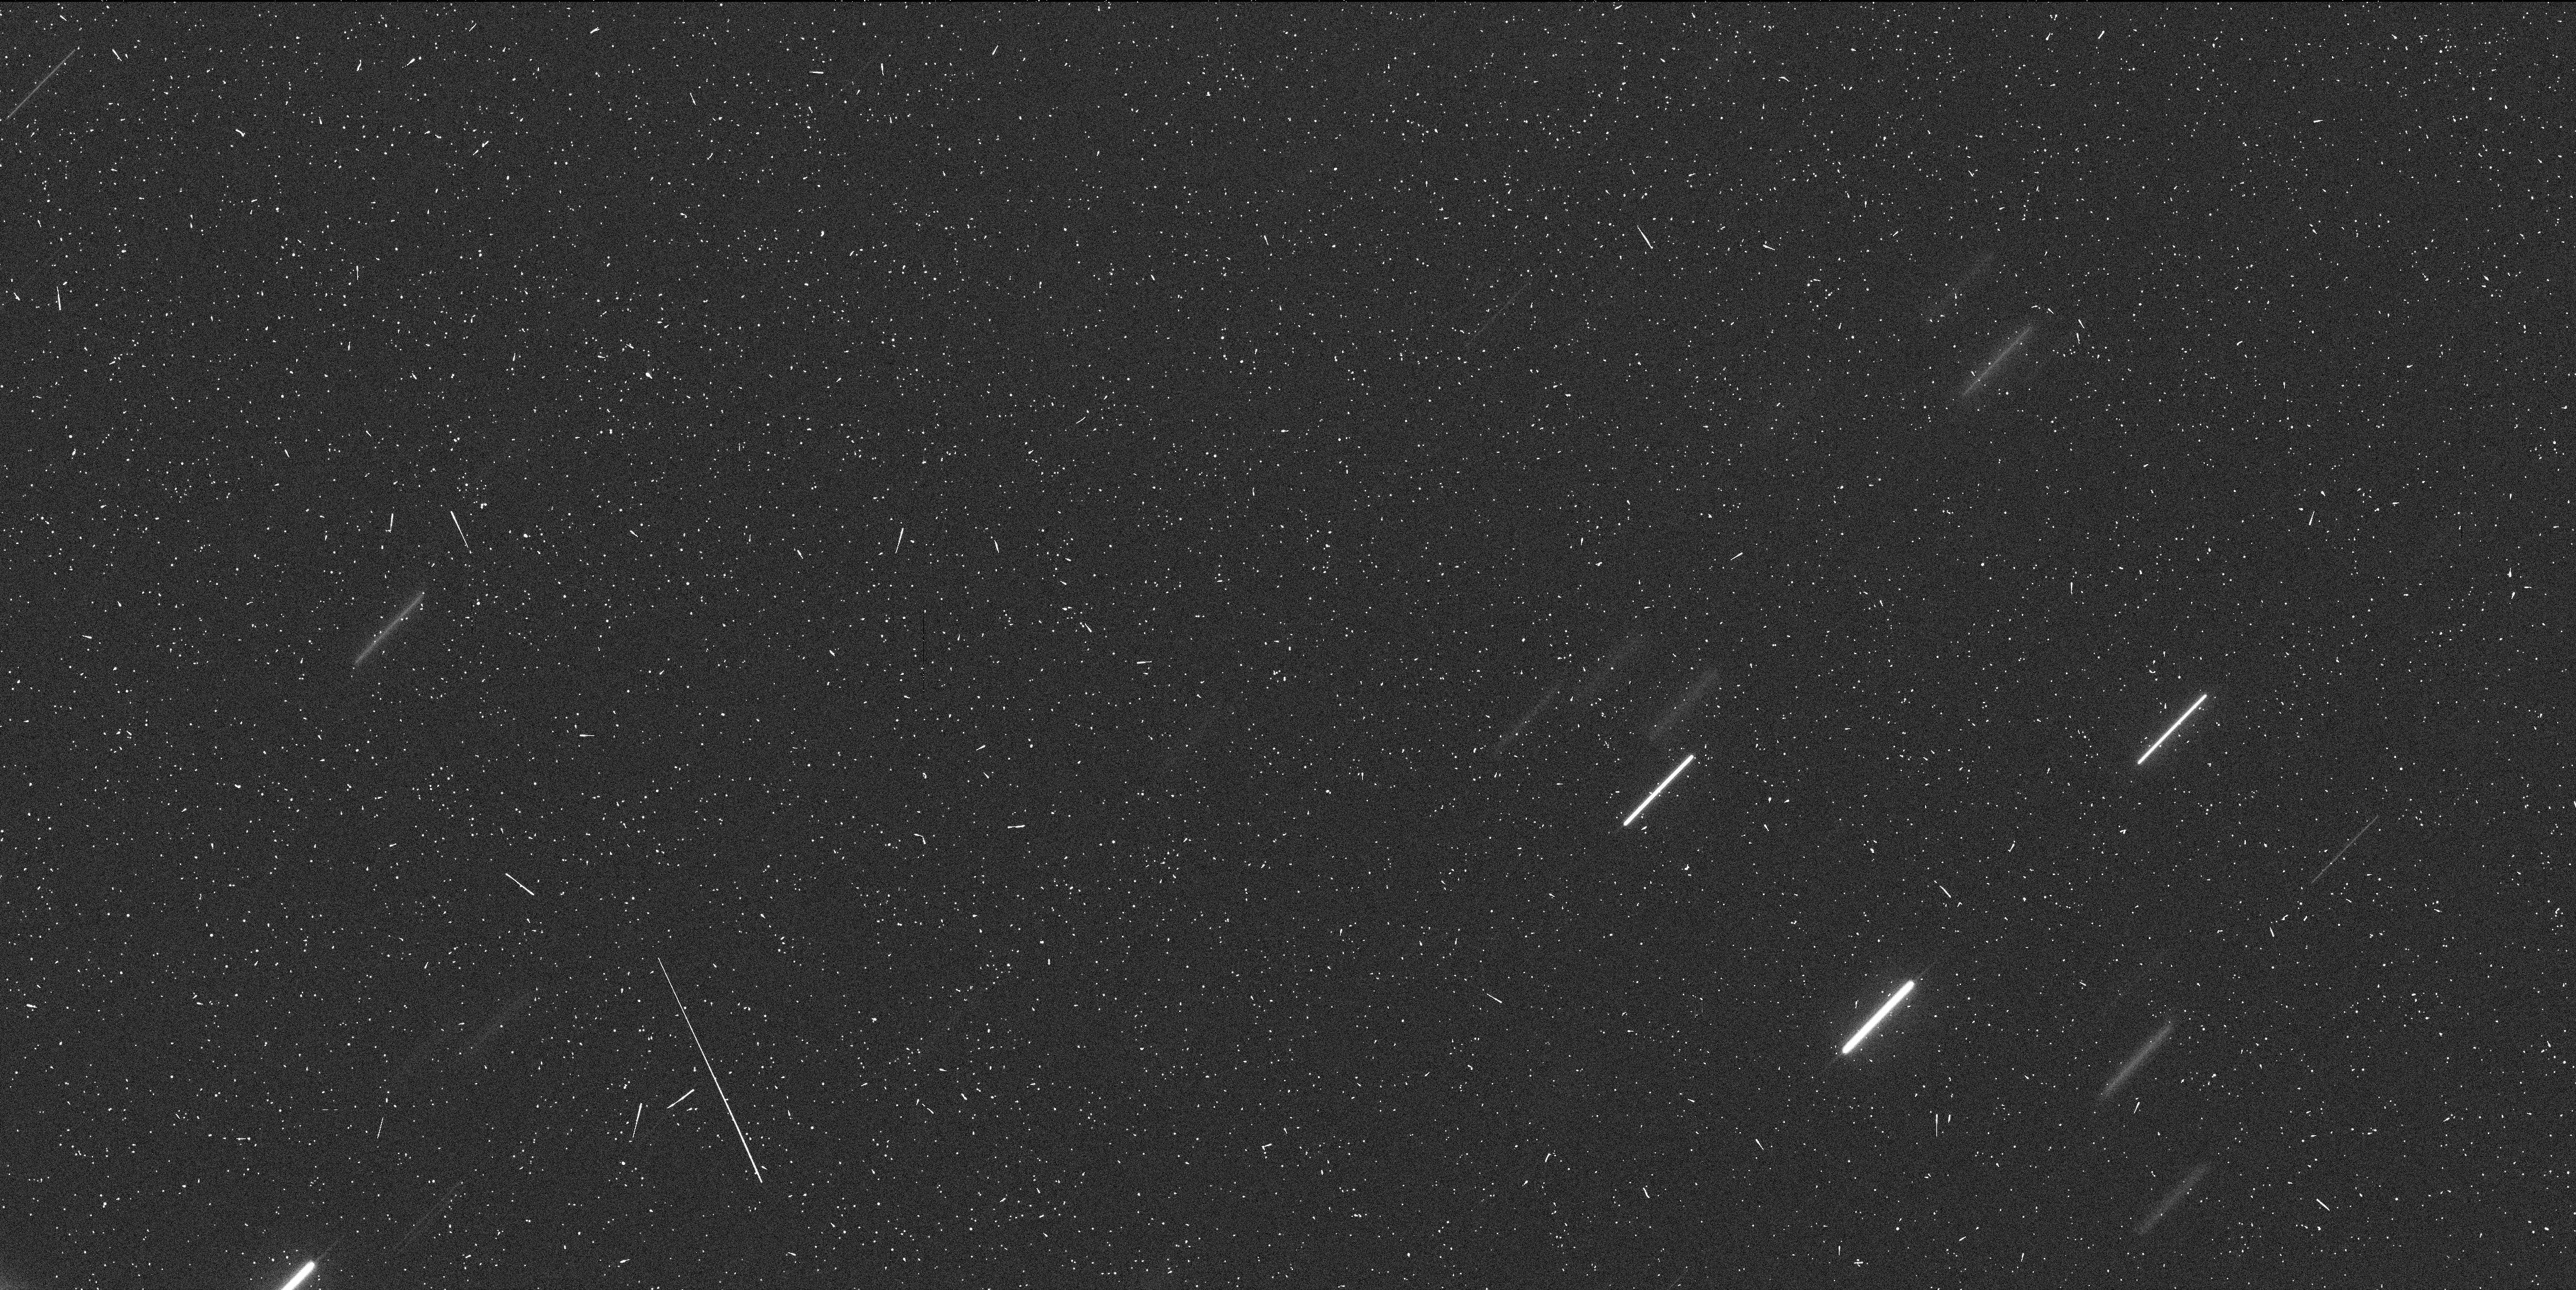
Target: P2010-A2-3. Instrument: WFC3/UVIS. Filter: F606W. Exposure: 7 min. Observation ID: ibe406drq

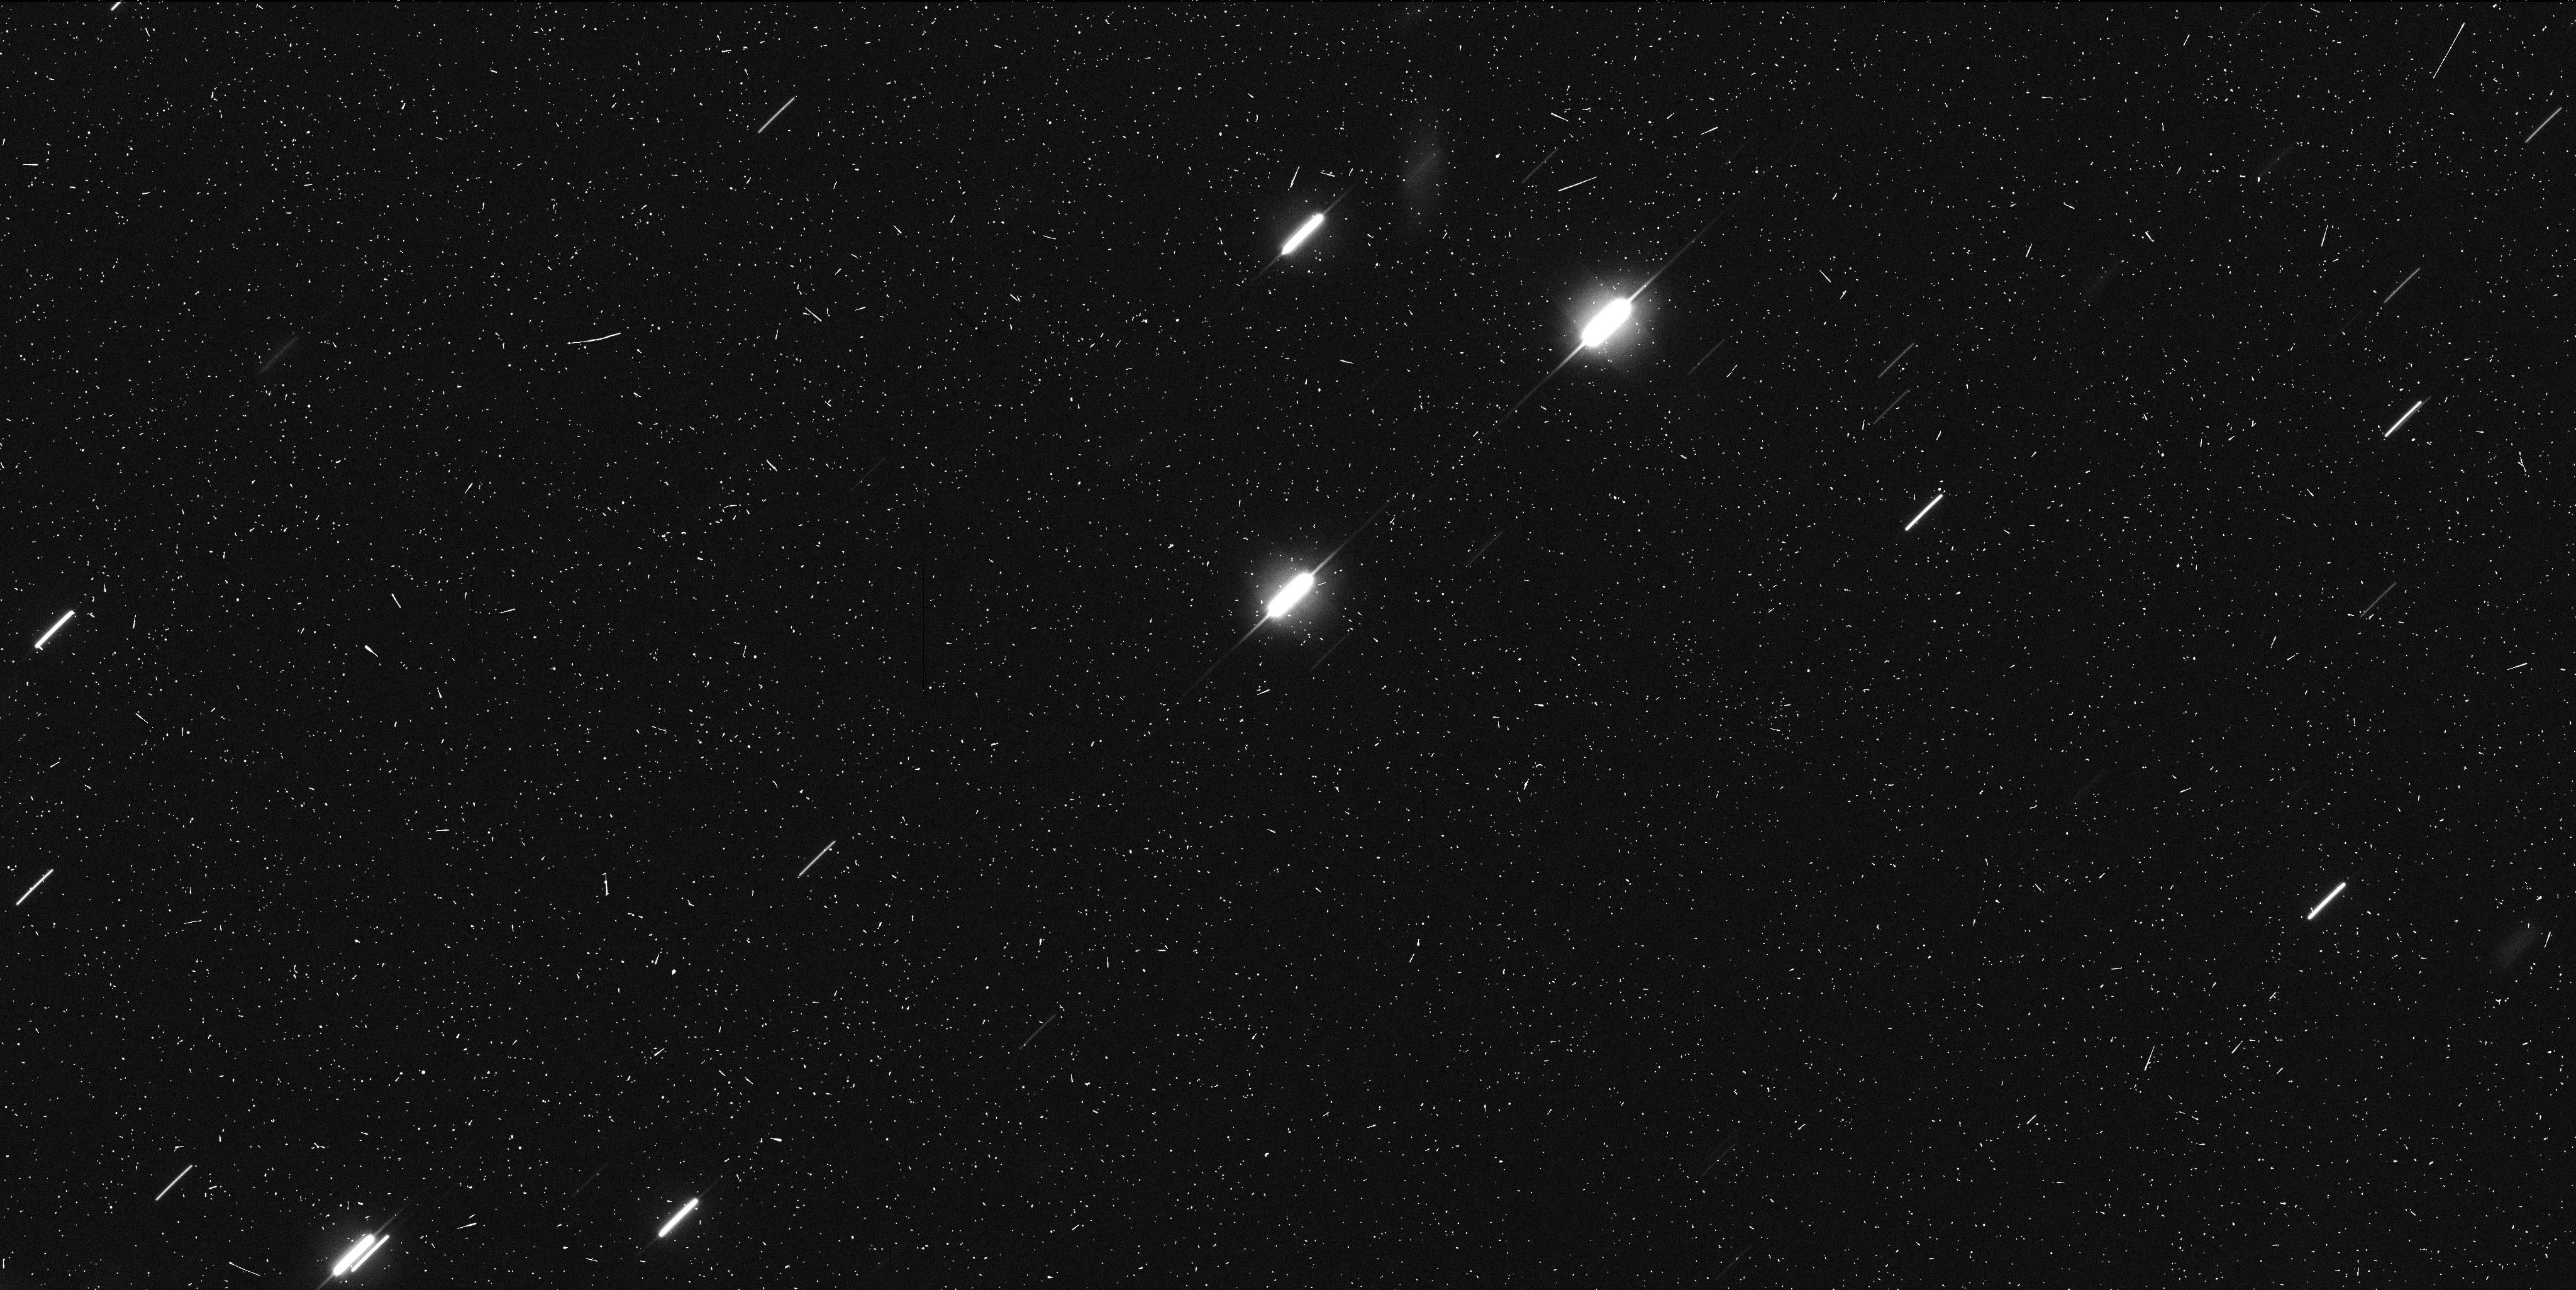
Target: P2010-A2-2. Instrument: WFC3/UVIS. Filter: F606W. Exposure: 7 min. Observation ID: ibe403xtq

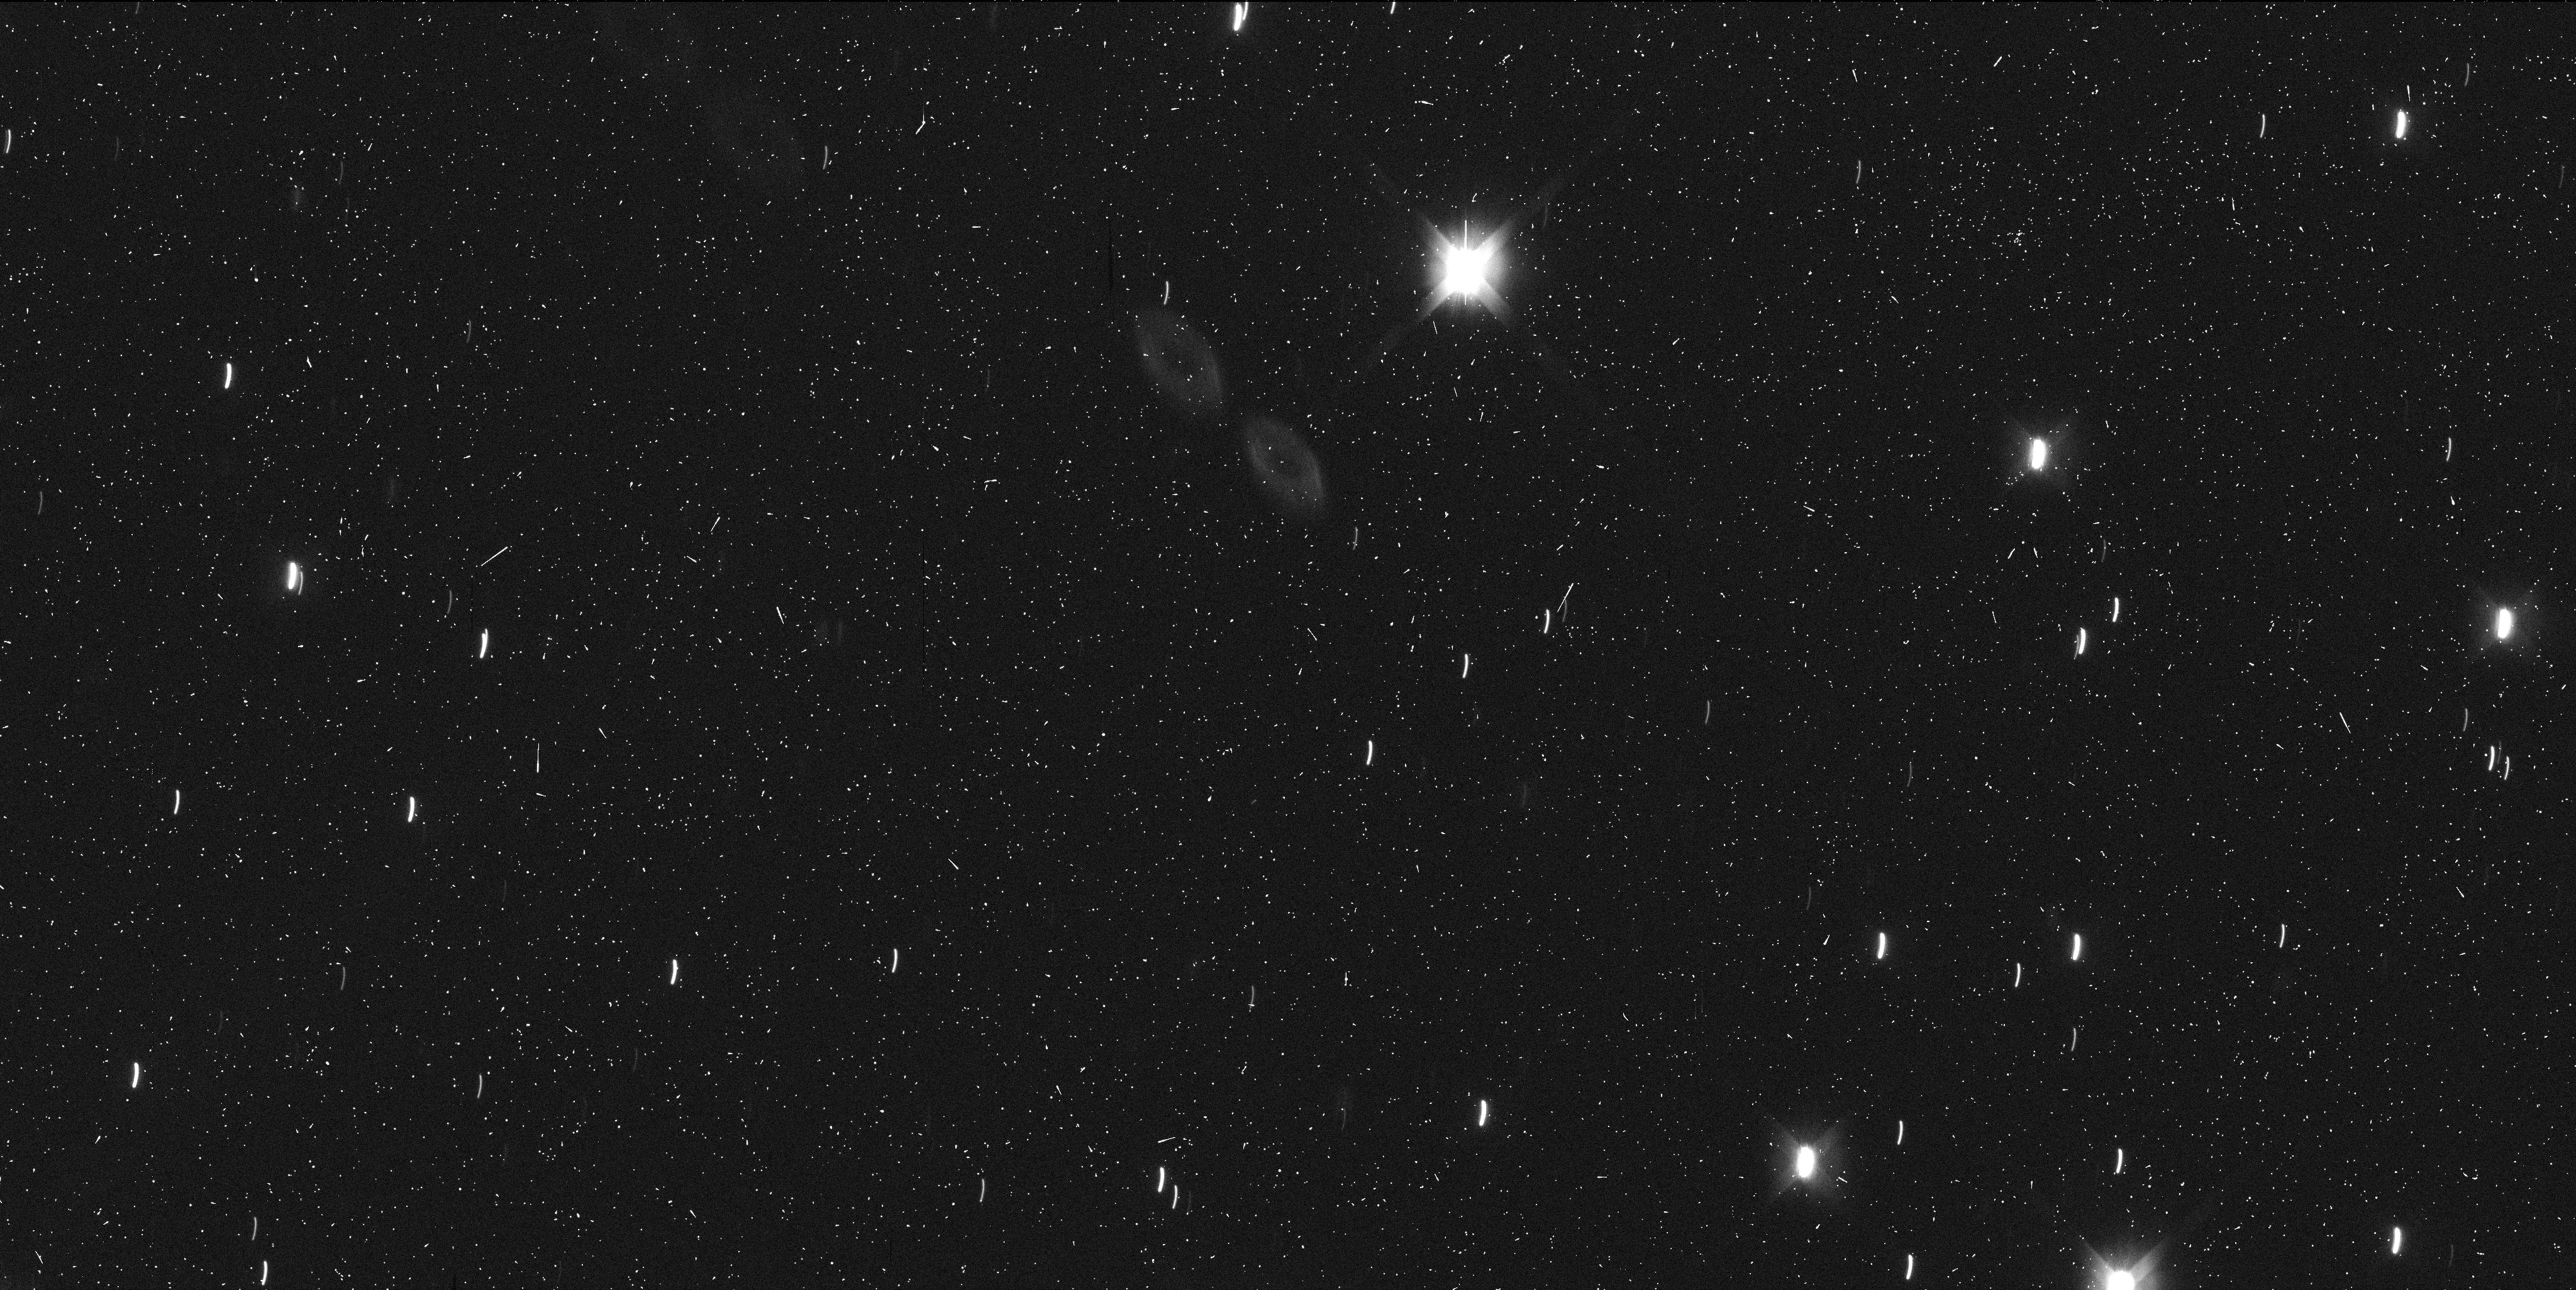
Target: P2010-A2. Instrument: WFC3/UVIS. Filter: F606W. Exposure: 7 min. Observation ID: ibe401dfq

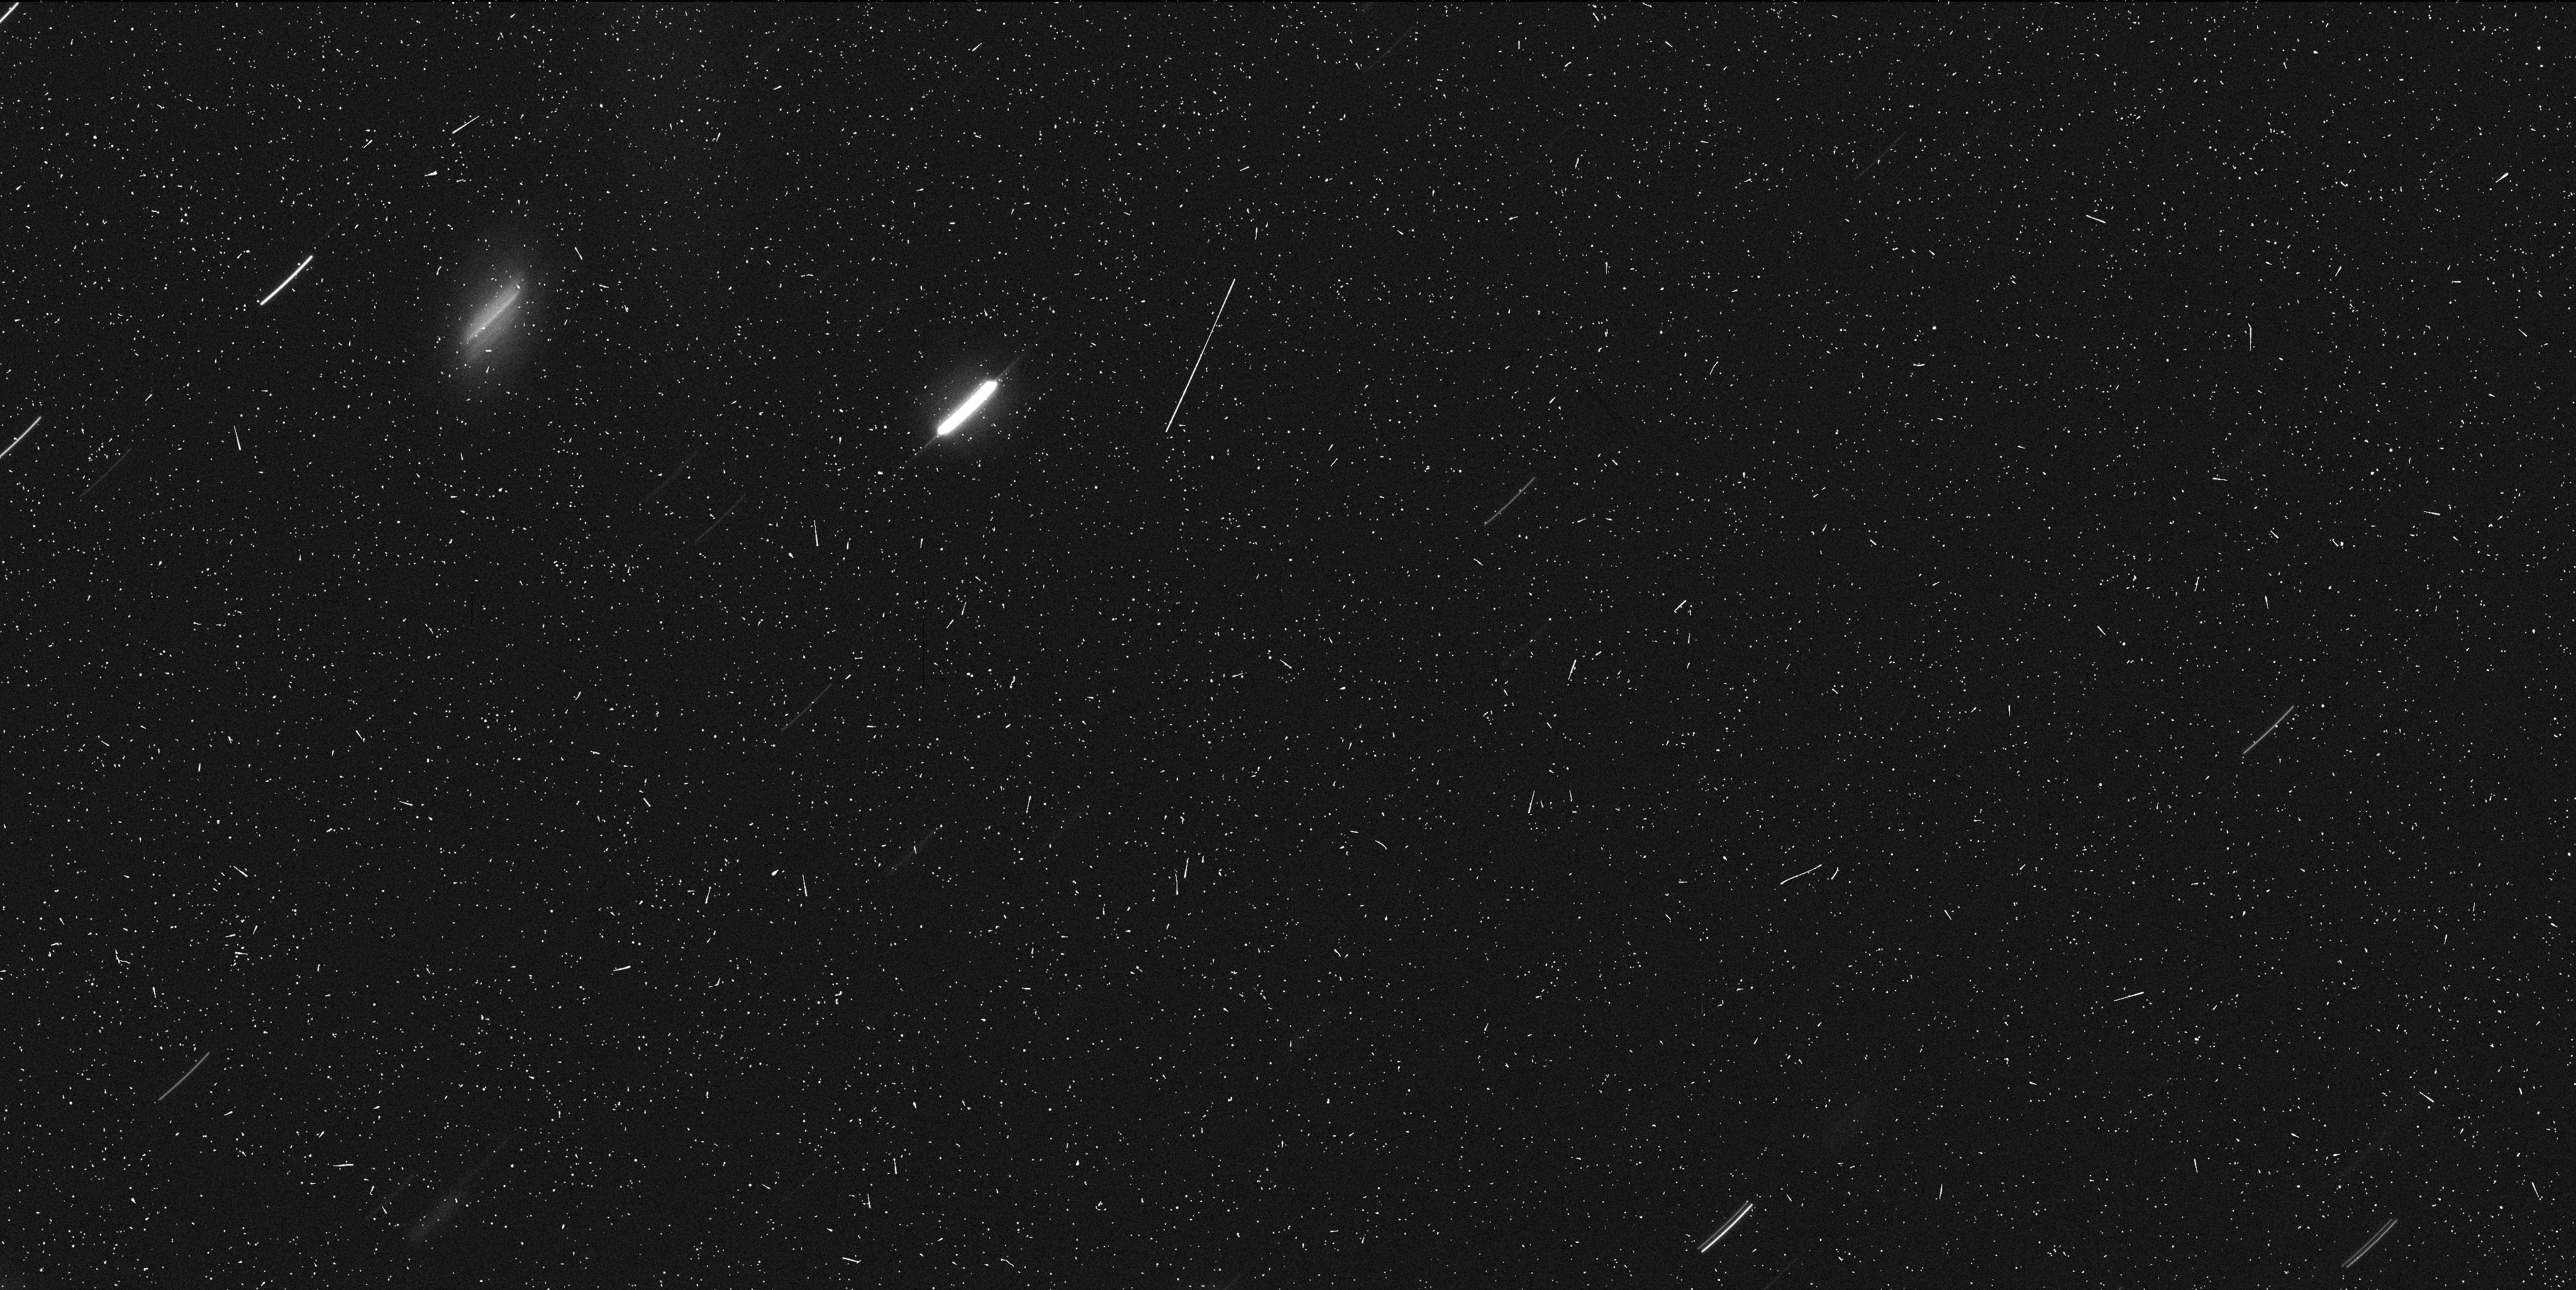
Target: P2010-A2-3. Instrument: WFC3/UVIS. Filter: F606W. Exposure: 7 min. Observation ID: ibe404feq

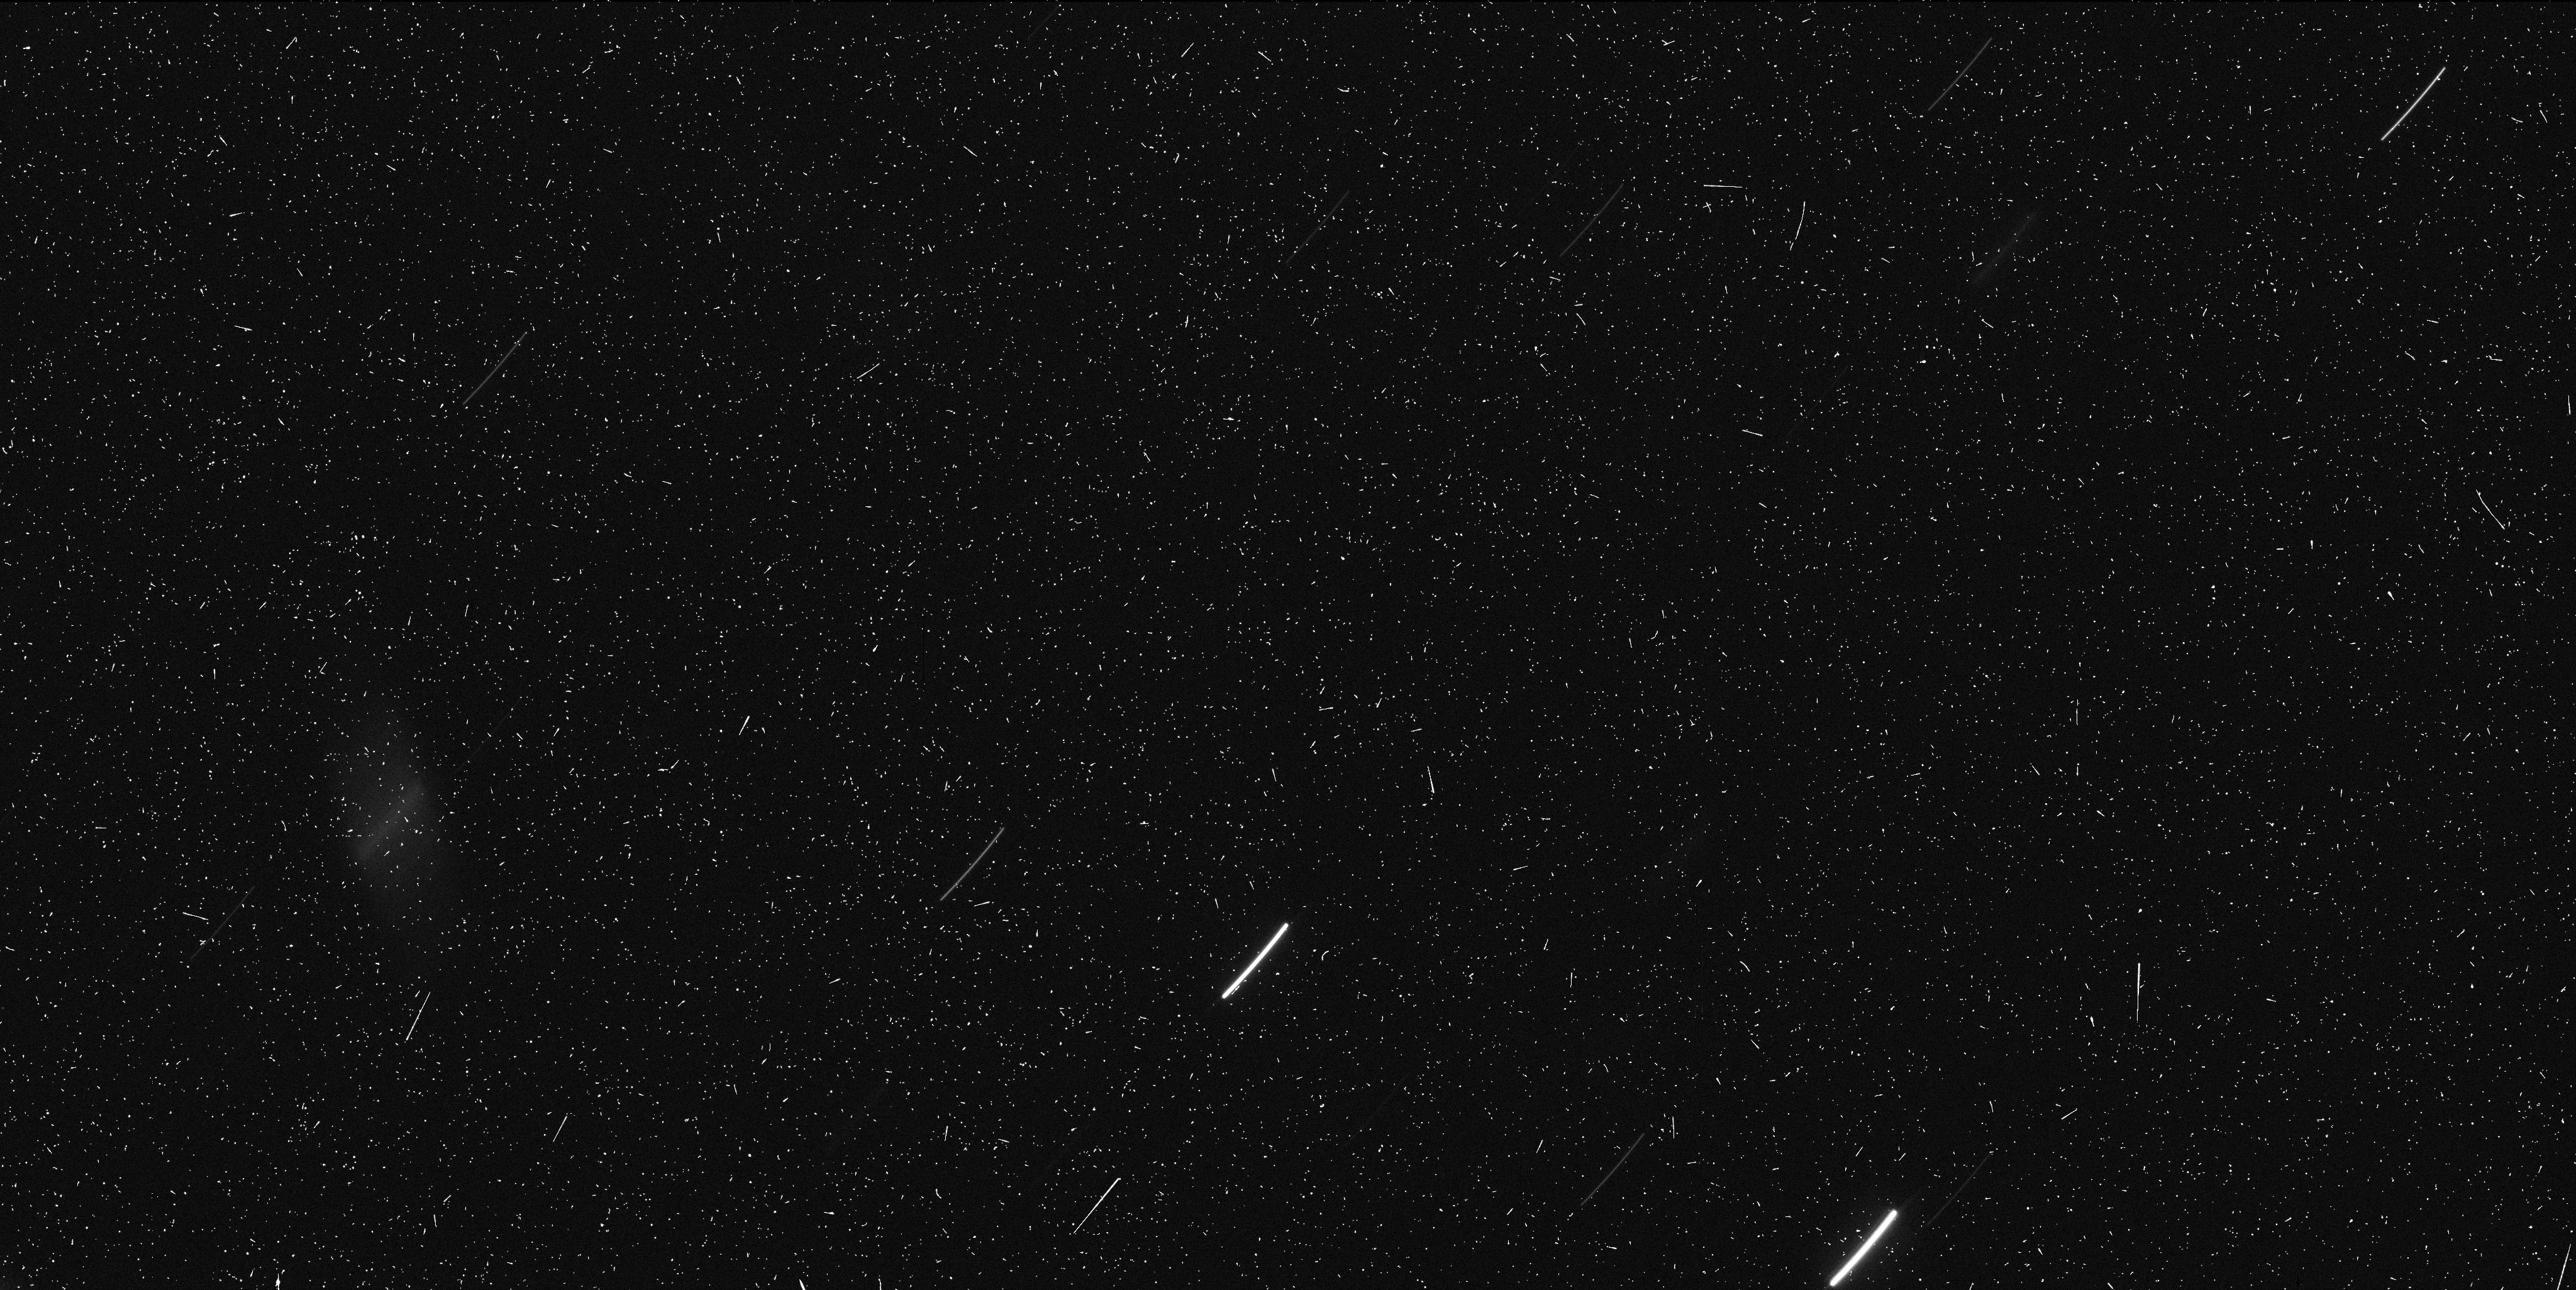
Target: P2010-A2-3. Instrument: WFC3/UVIS. Filter: F606W. Exposure: 7 min. Observation ID: ibe405fbq

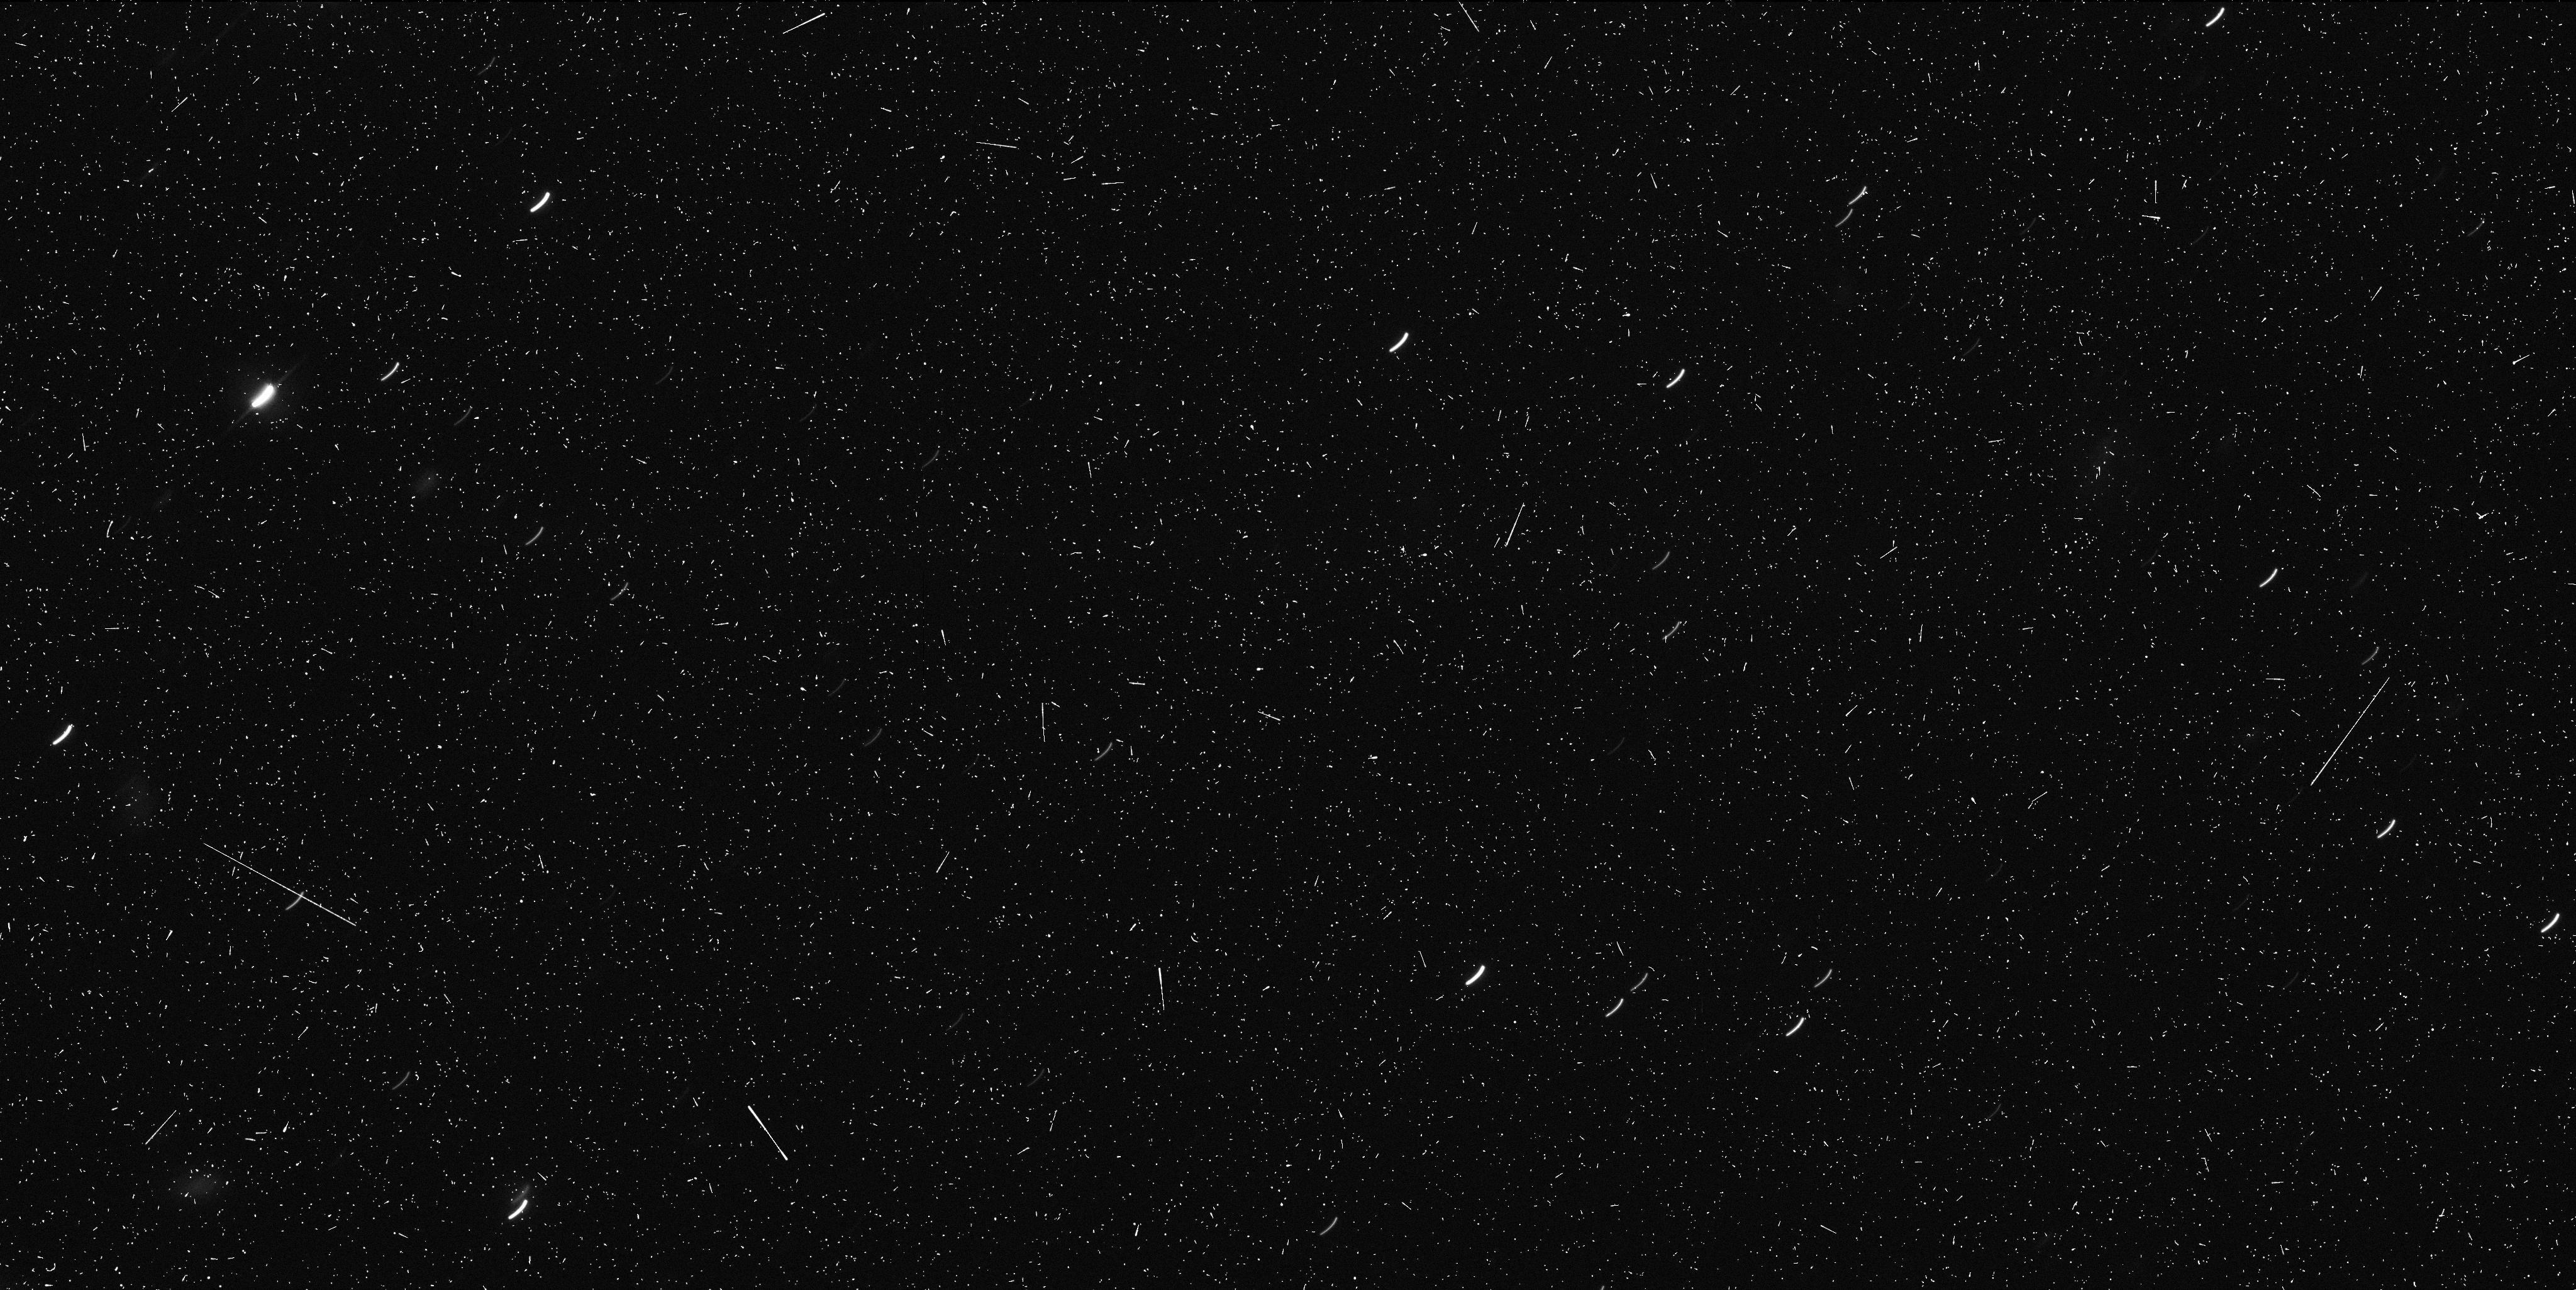
Target: P2010-A2. Instrument: WFC3/UVIS. Filter: F606W. Exposure: 7 min. Observation ID: ibe402xcq

Monitoring the Aftermath of an Asteroid Impact Event (PI: Jewitt, David)

Our Director's Discretionary program (GO-12053) to image the newly discovered object P/2010 A2 executed successfully on 2010 Jan 25 and 29 with spectacular results. Hubble has apparently borne witness to the first detection of a collision in the asteroid belt. Hubble imaging with the WFC3 has revealed an object unlike anything ever seen before and with details impossible to detect with any other facility. We request 6 more orbits of Hubble time (1 orbit every 20 days over the next few months, until the object enters Hubble's solar exclusion zone in late-June 2010) to monitor the evolution of this remarkable object and further clarify the nature of this event. These observations may usher in a new era of searching for and characterizing collisional events within the asteroid belt.